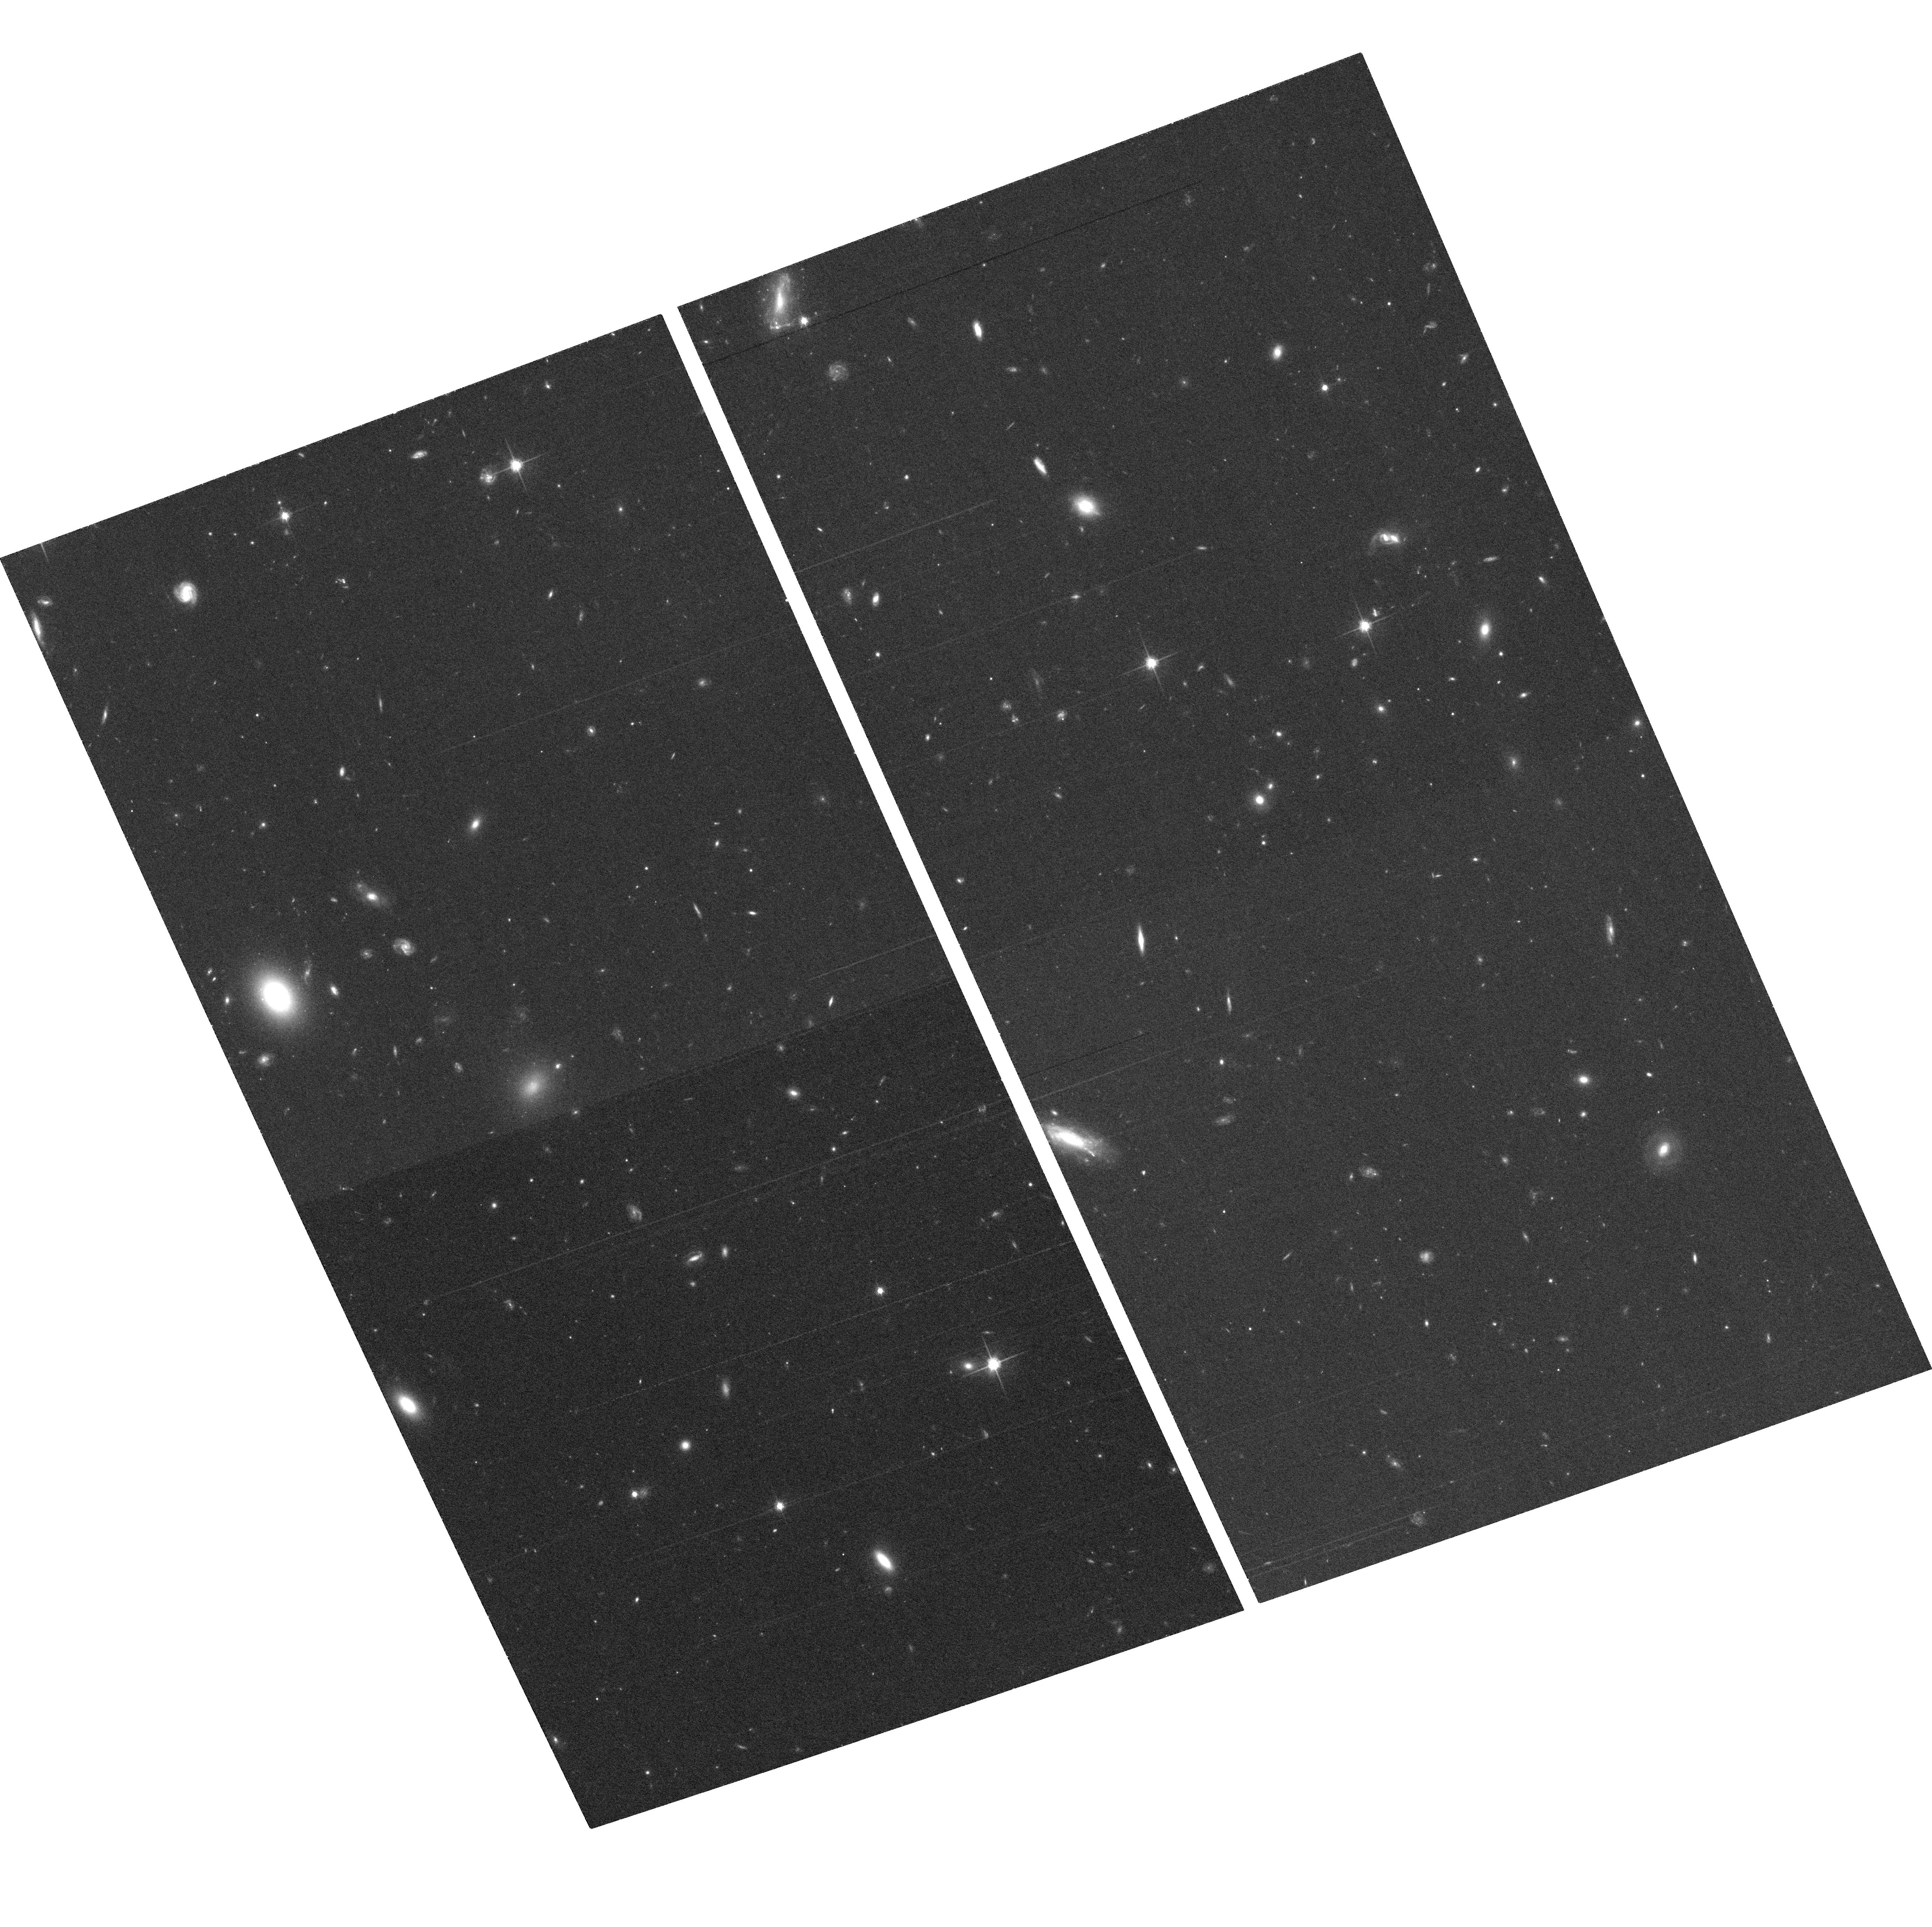
Target: field at RA 213.943°, Dec 11.495°. Instrument: ACS/WFC. Filter: F814W. Exposure: 41 min. Observation ID: hst_9896_04_acs_wfc_f814w_j8nw04

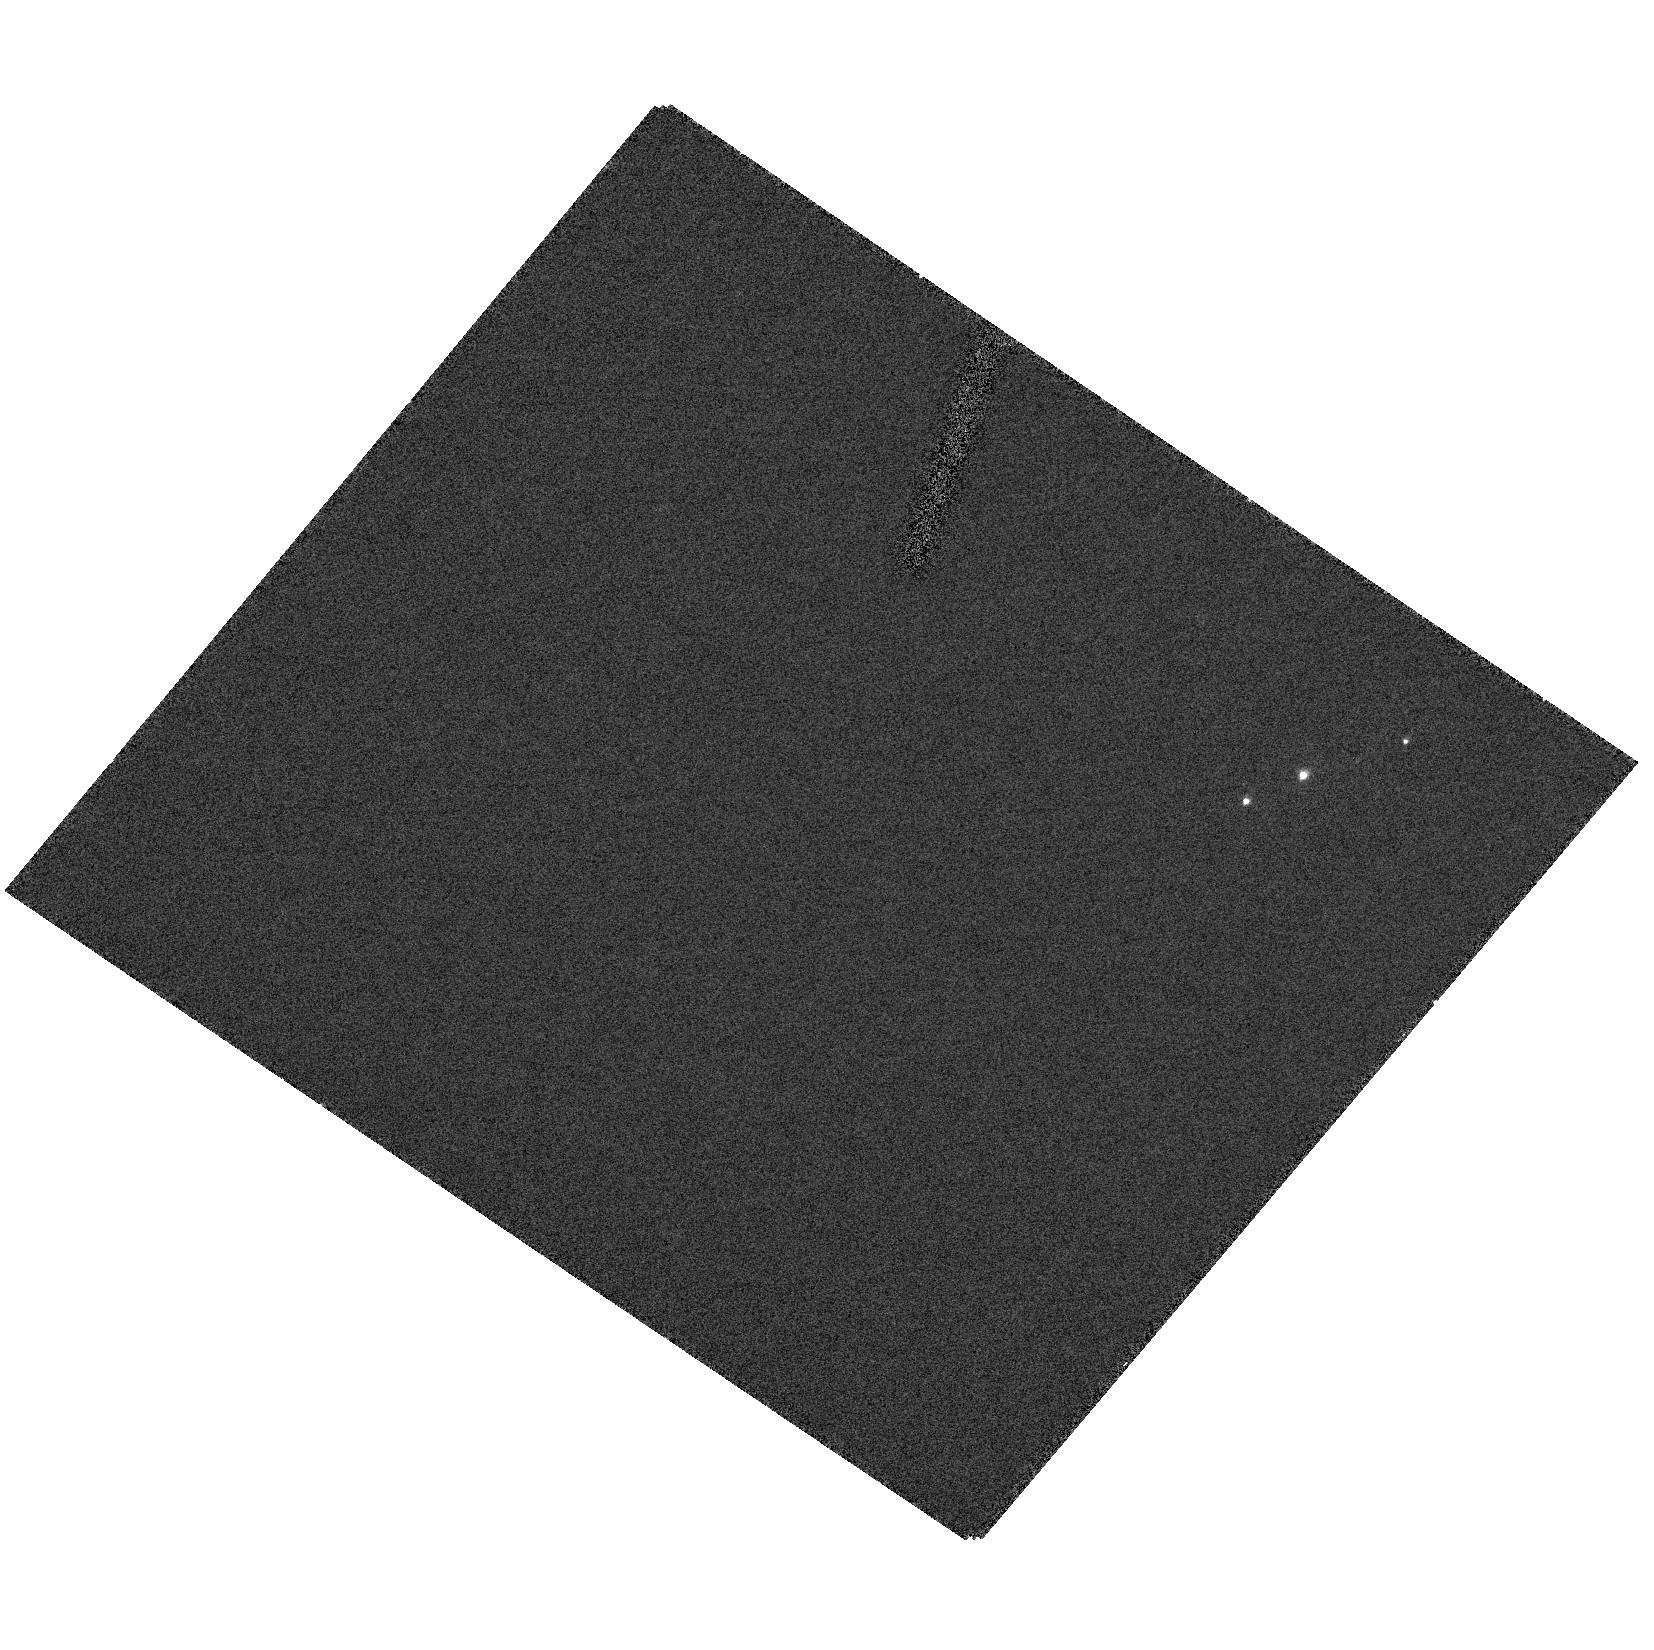
Target: SBS1520+530. Instrument: ACS/HRC. Filter: F330W. Exposure: 9 min. Observation ID: hst_9896_05_acs_hrc_f330w_j8nw05

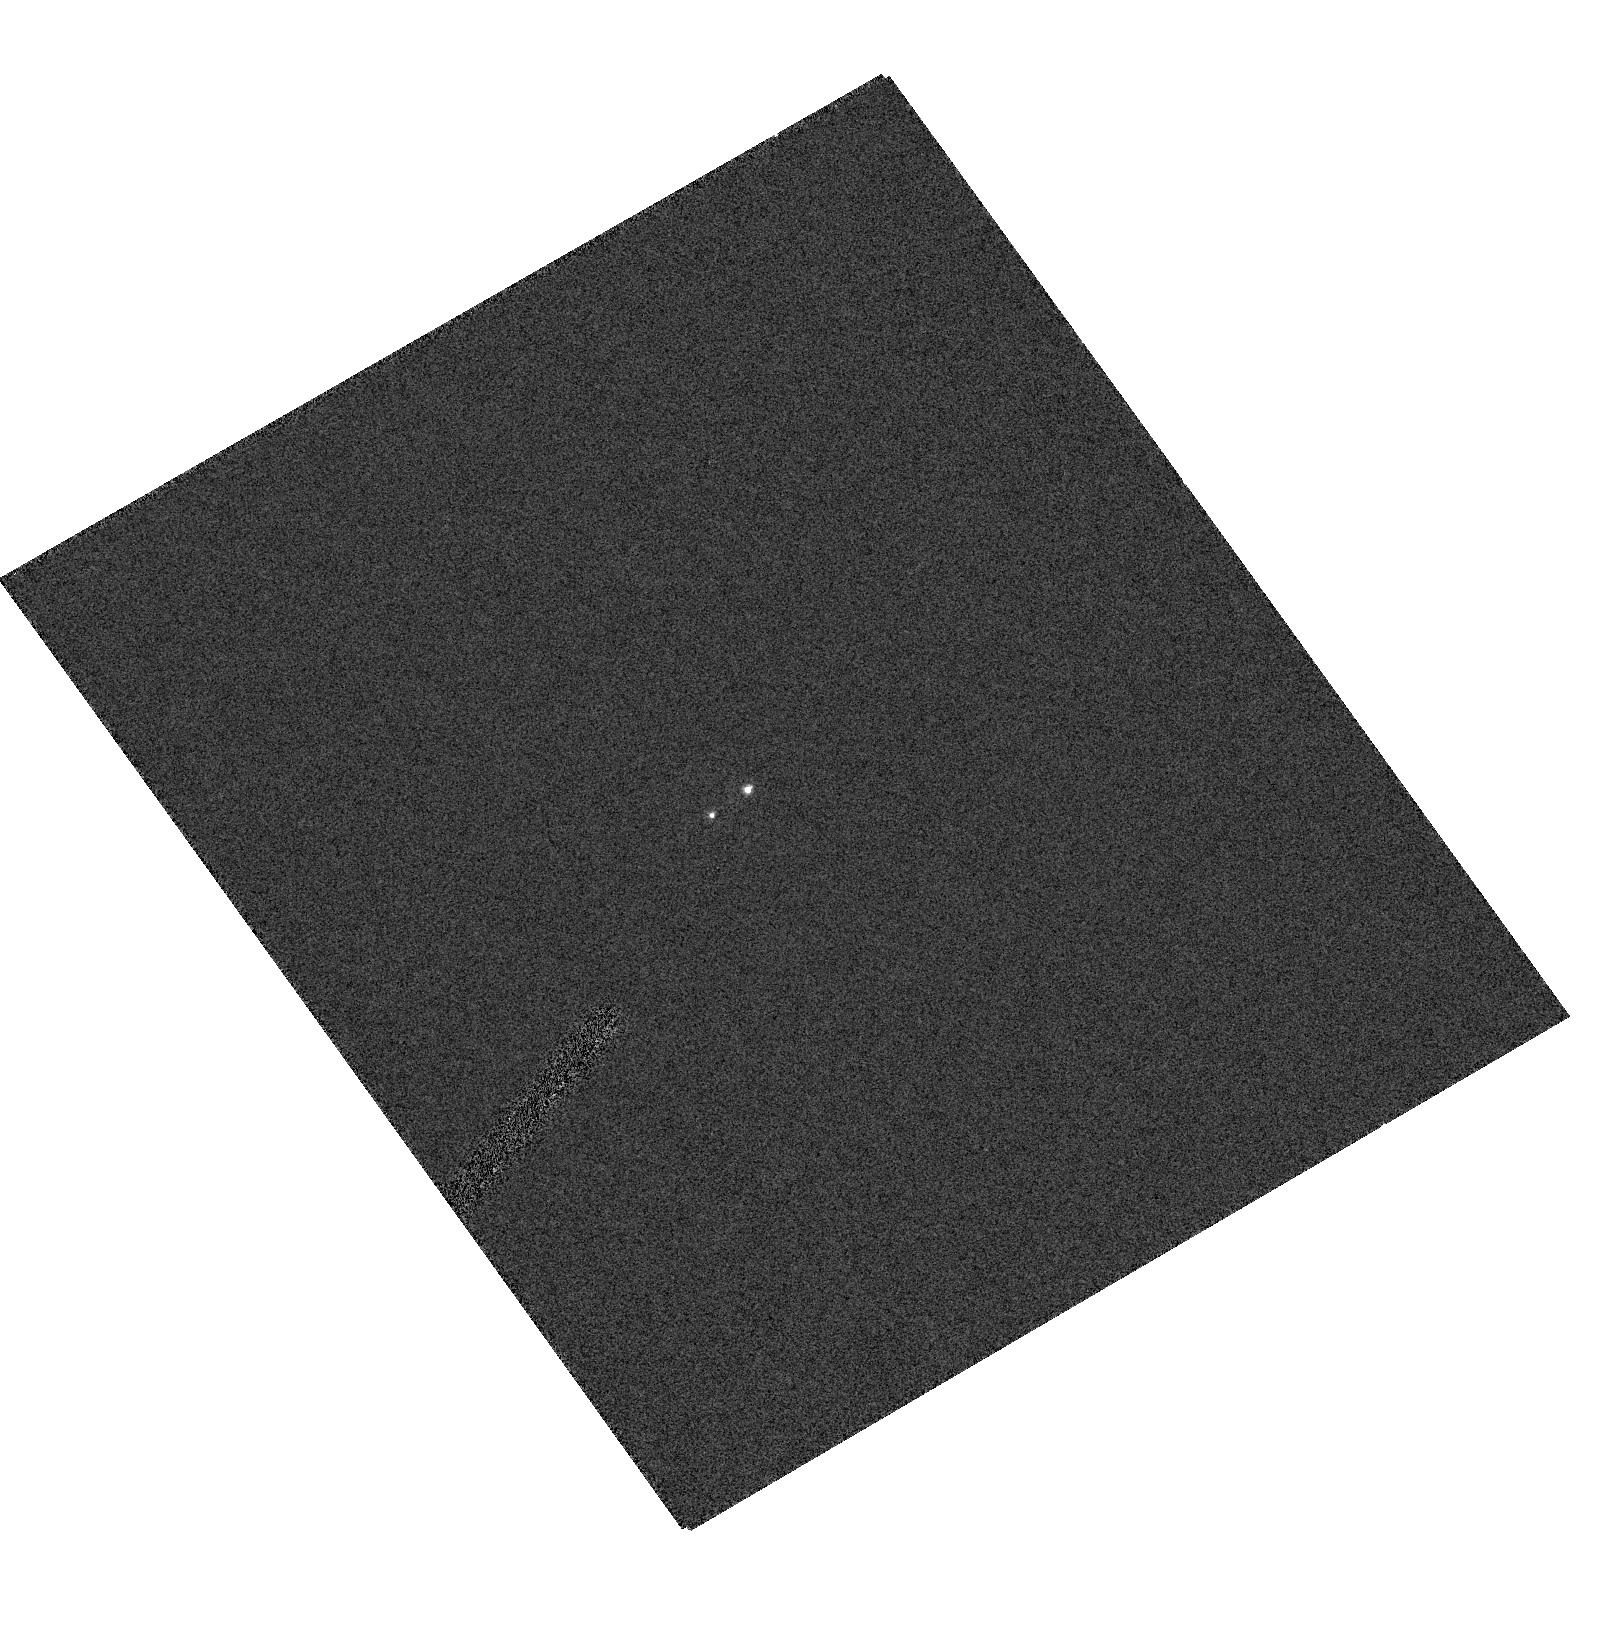
Target: FBQ0951+2635. Instrument: ACS/HRC. Filter: F250W. Exposure: 2 min. Observation ID: hst_9896_02_acs_hrc_f250w_j8nw02

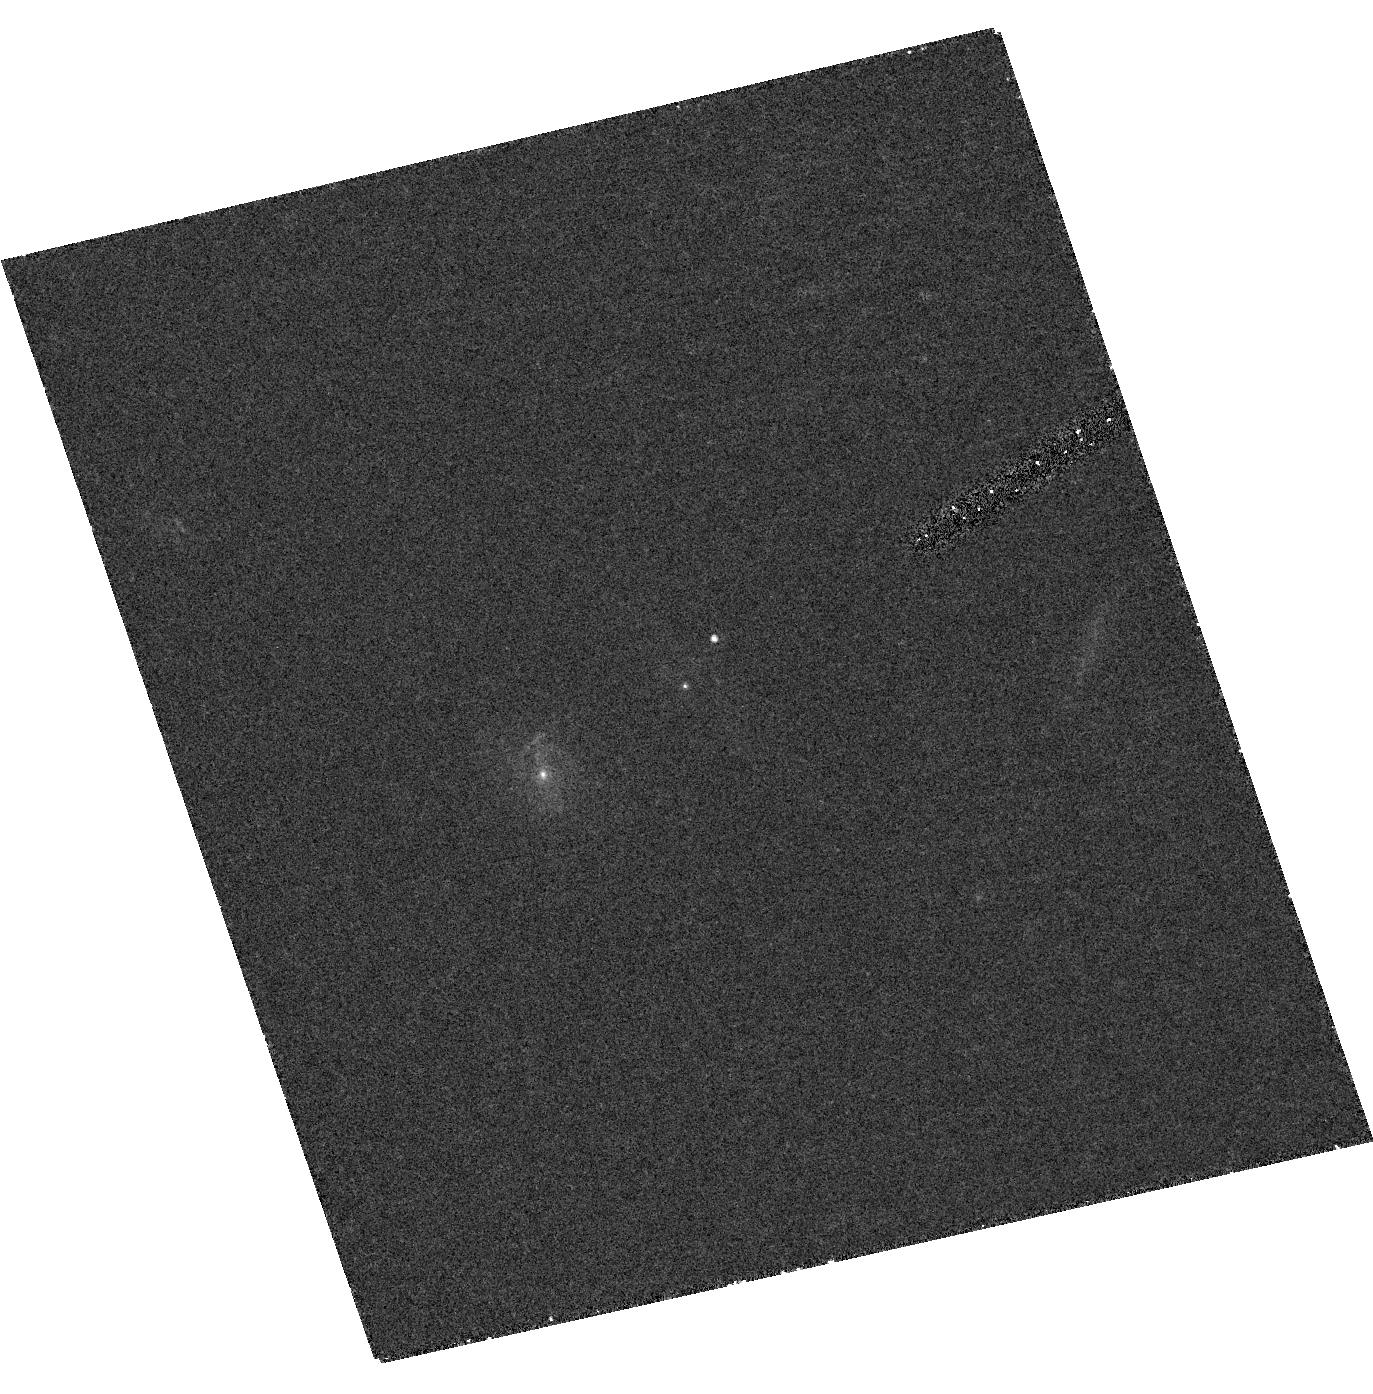
Target: B1600+434. Instrument: ACS/HRC. Filter: F555W. Exposure: 27 min. Observation ID: hst_9896_06_acs_hrc_f555w_j8nw06

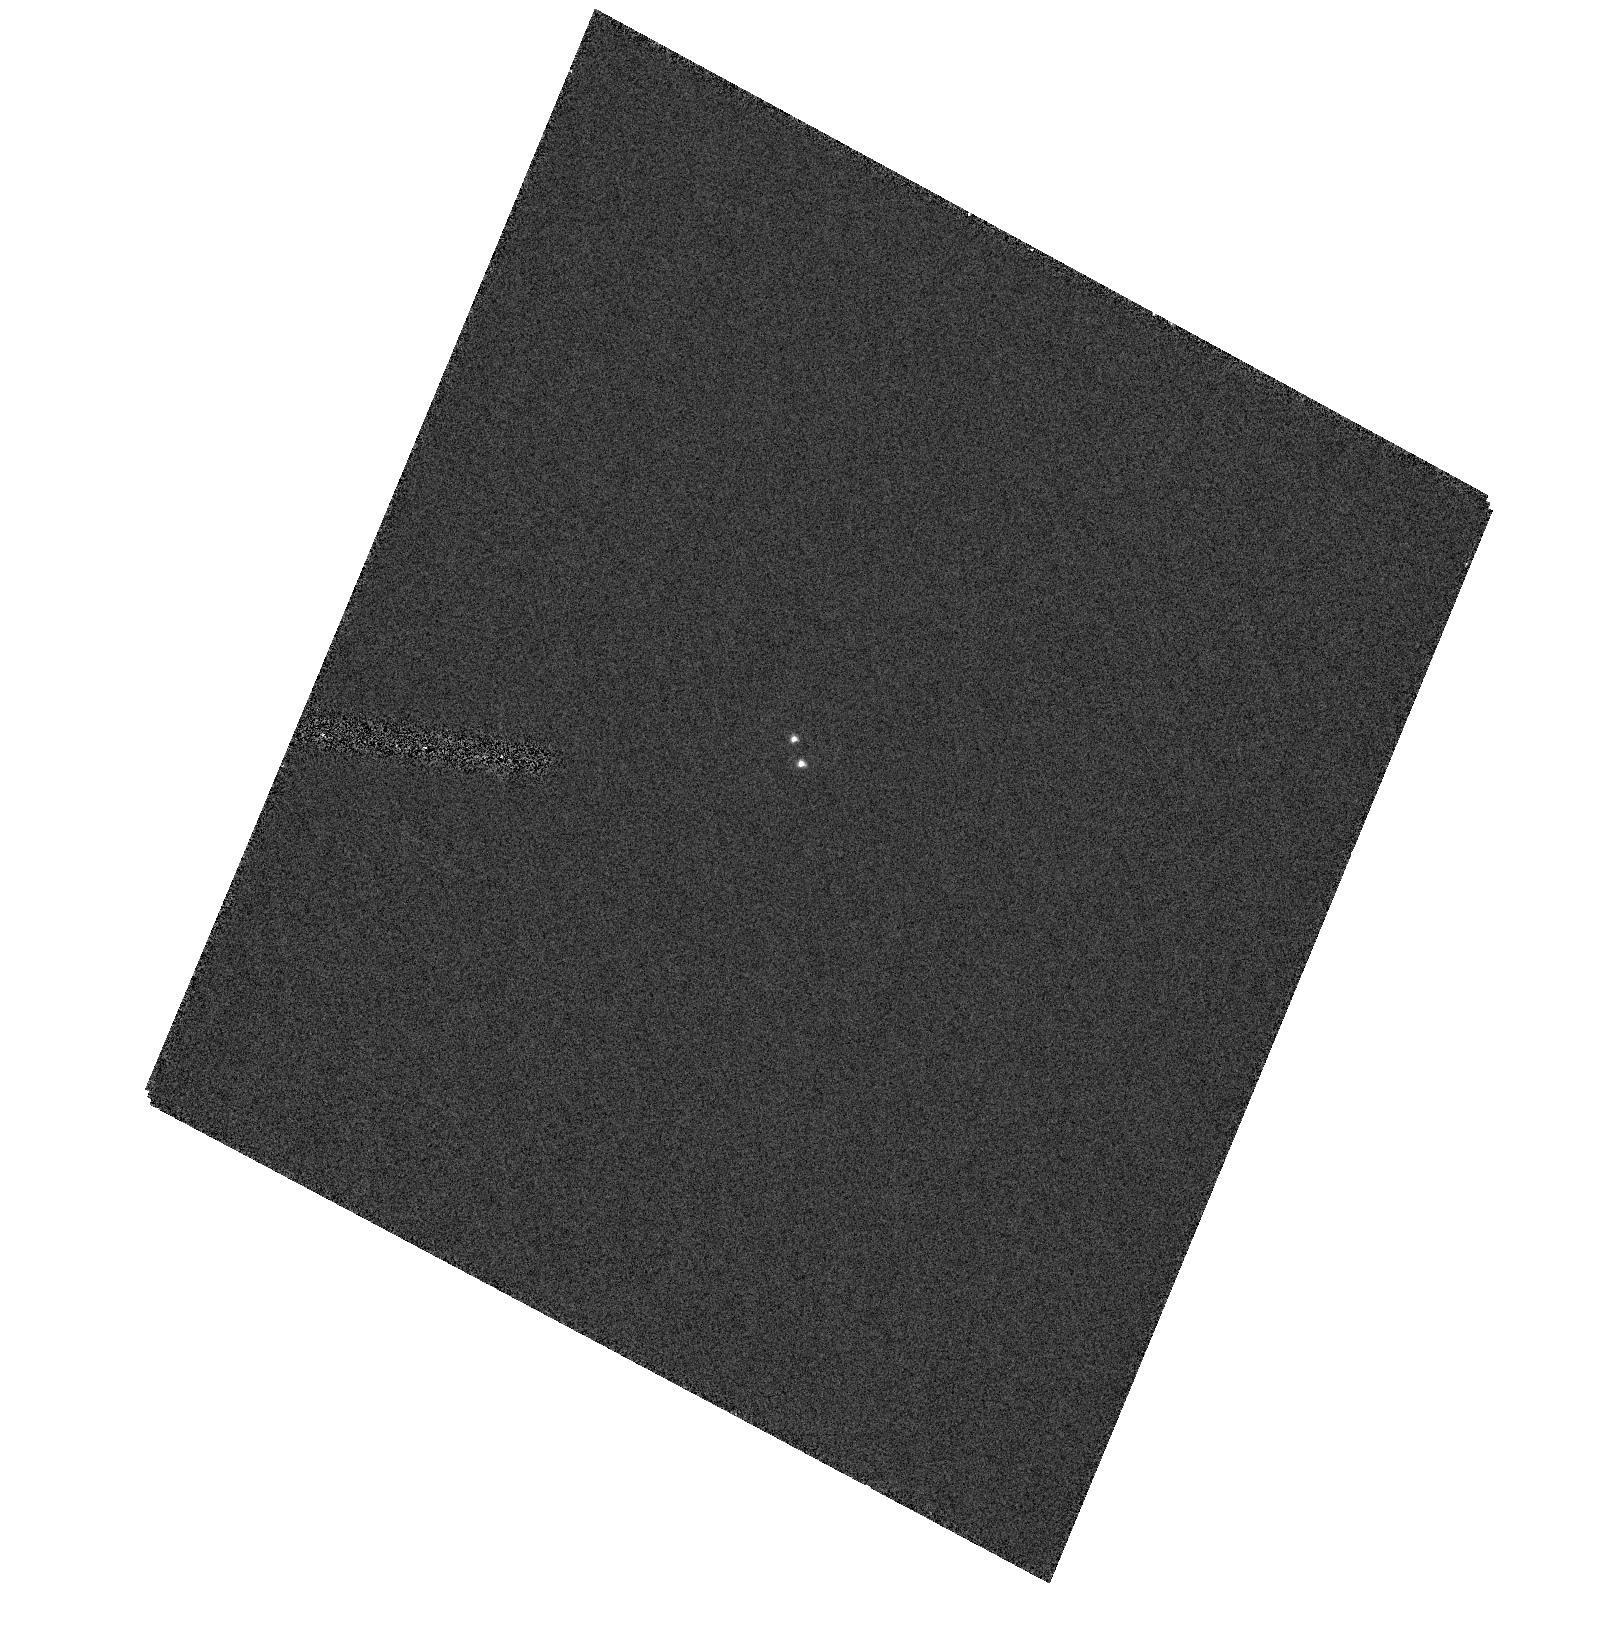
Target: HE0512-3329. Instrument: ACS/HRC. Filter: F250W. Exposure: 7 min. Observation ID: hst_9896_01_acs_hrc_f250w_j8nw01

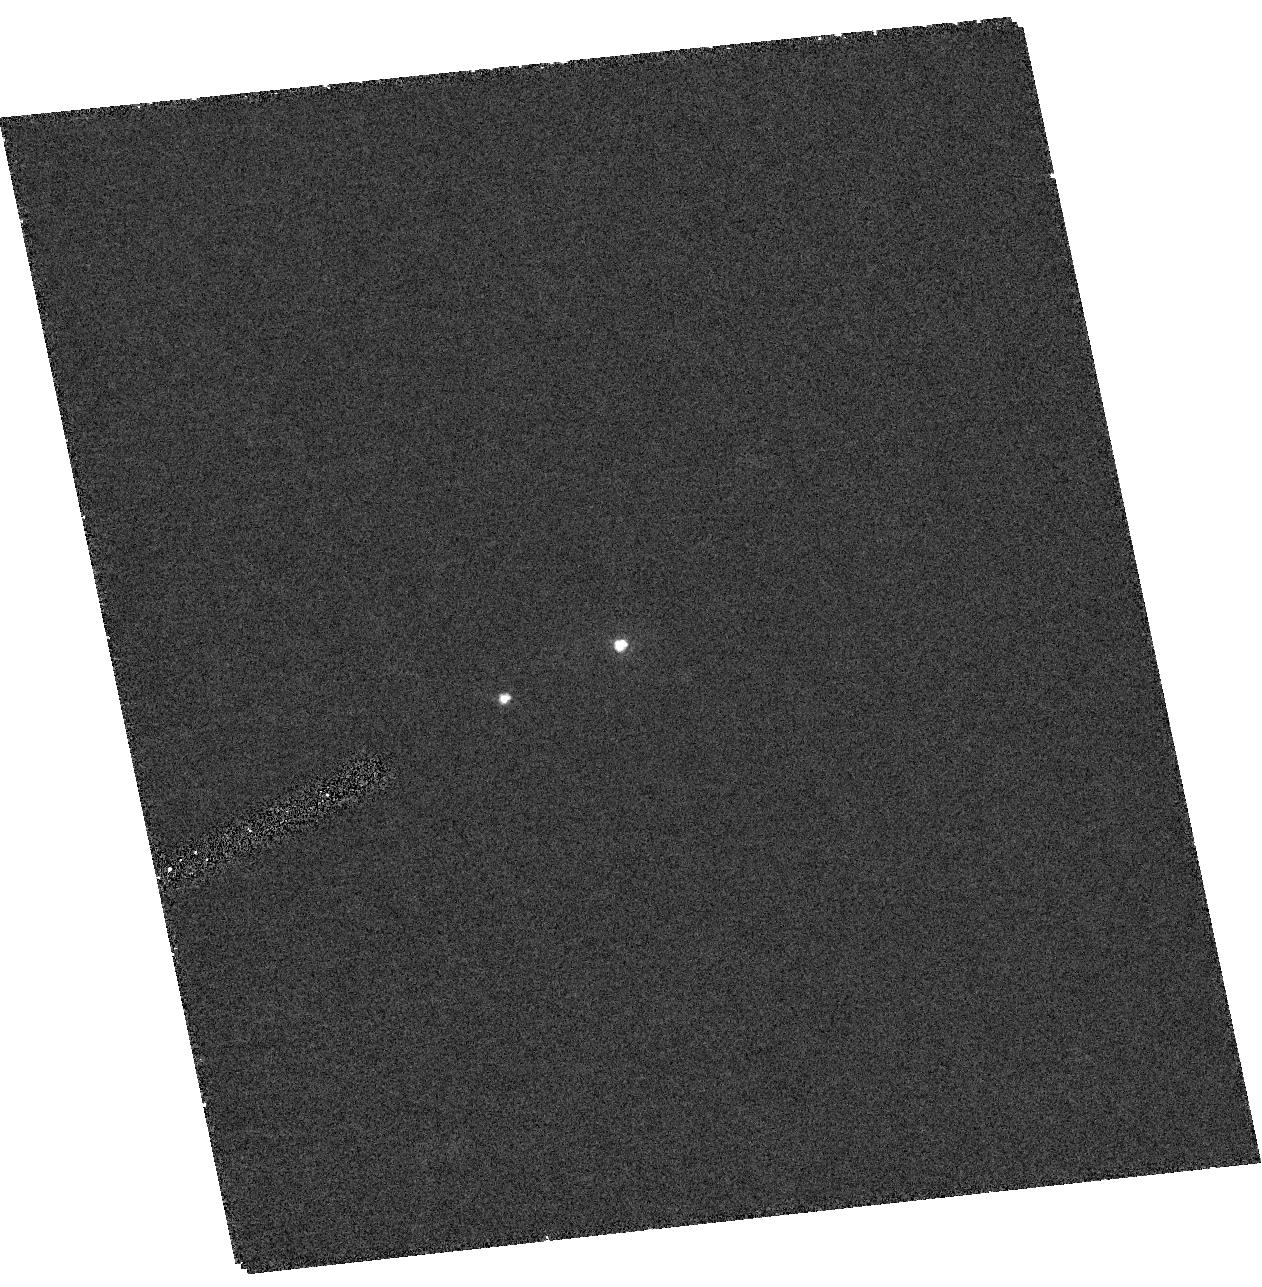
Target: HE1104-1805. Instrument: ACS/HRC. Filter: F250W. Exposure: 42 min. Observation ID: hst_9896_03_acs_hrc_f250w_j8nw03

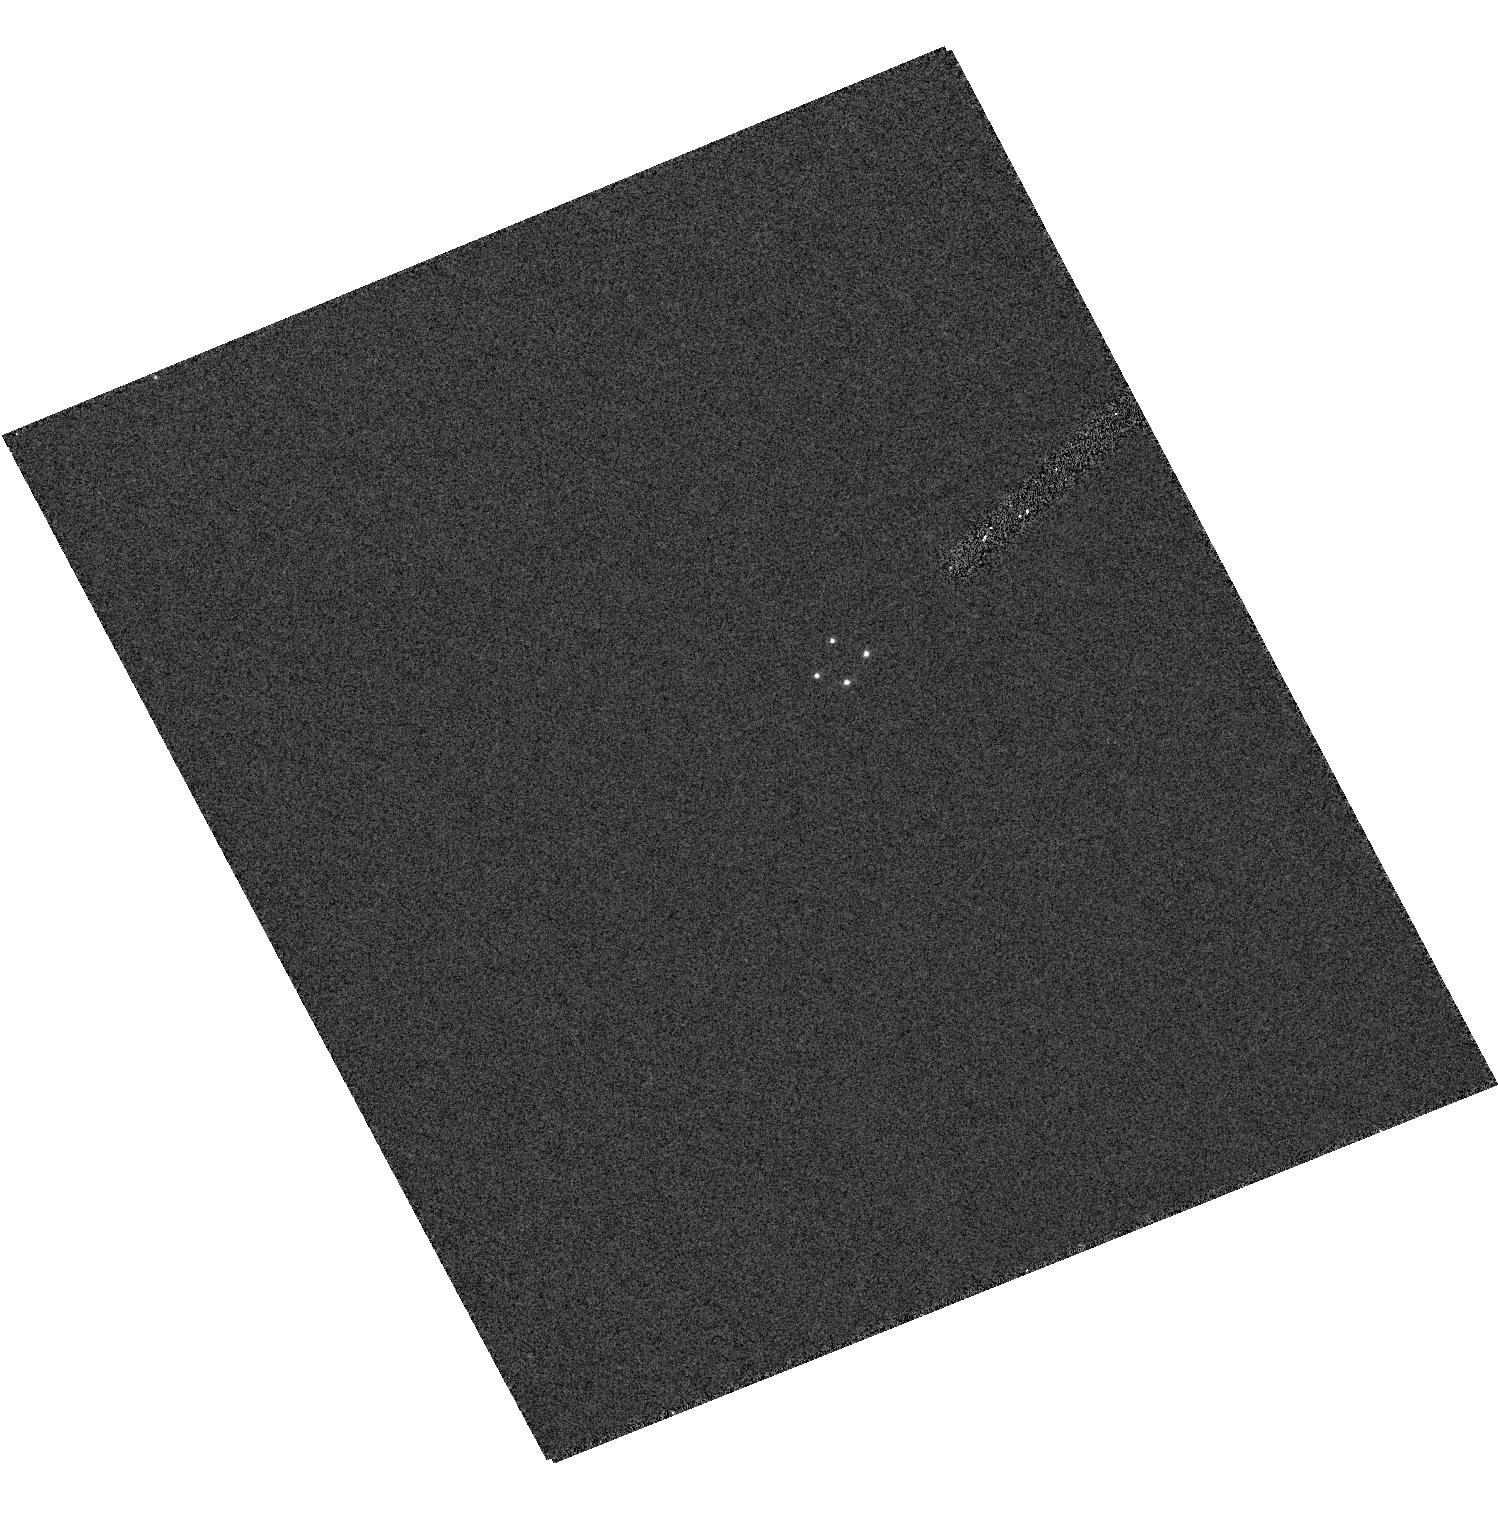
Target: H1413+117. Instrument: ACS/HRC. Filter: F330W. Exposure: 4 min. Observation ID: hst_9896_04_acs_hrc_f330w_j8nw04

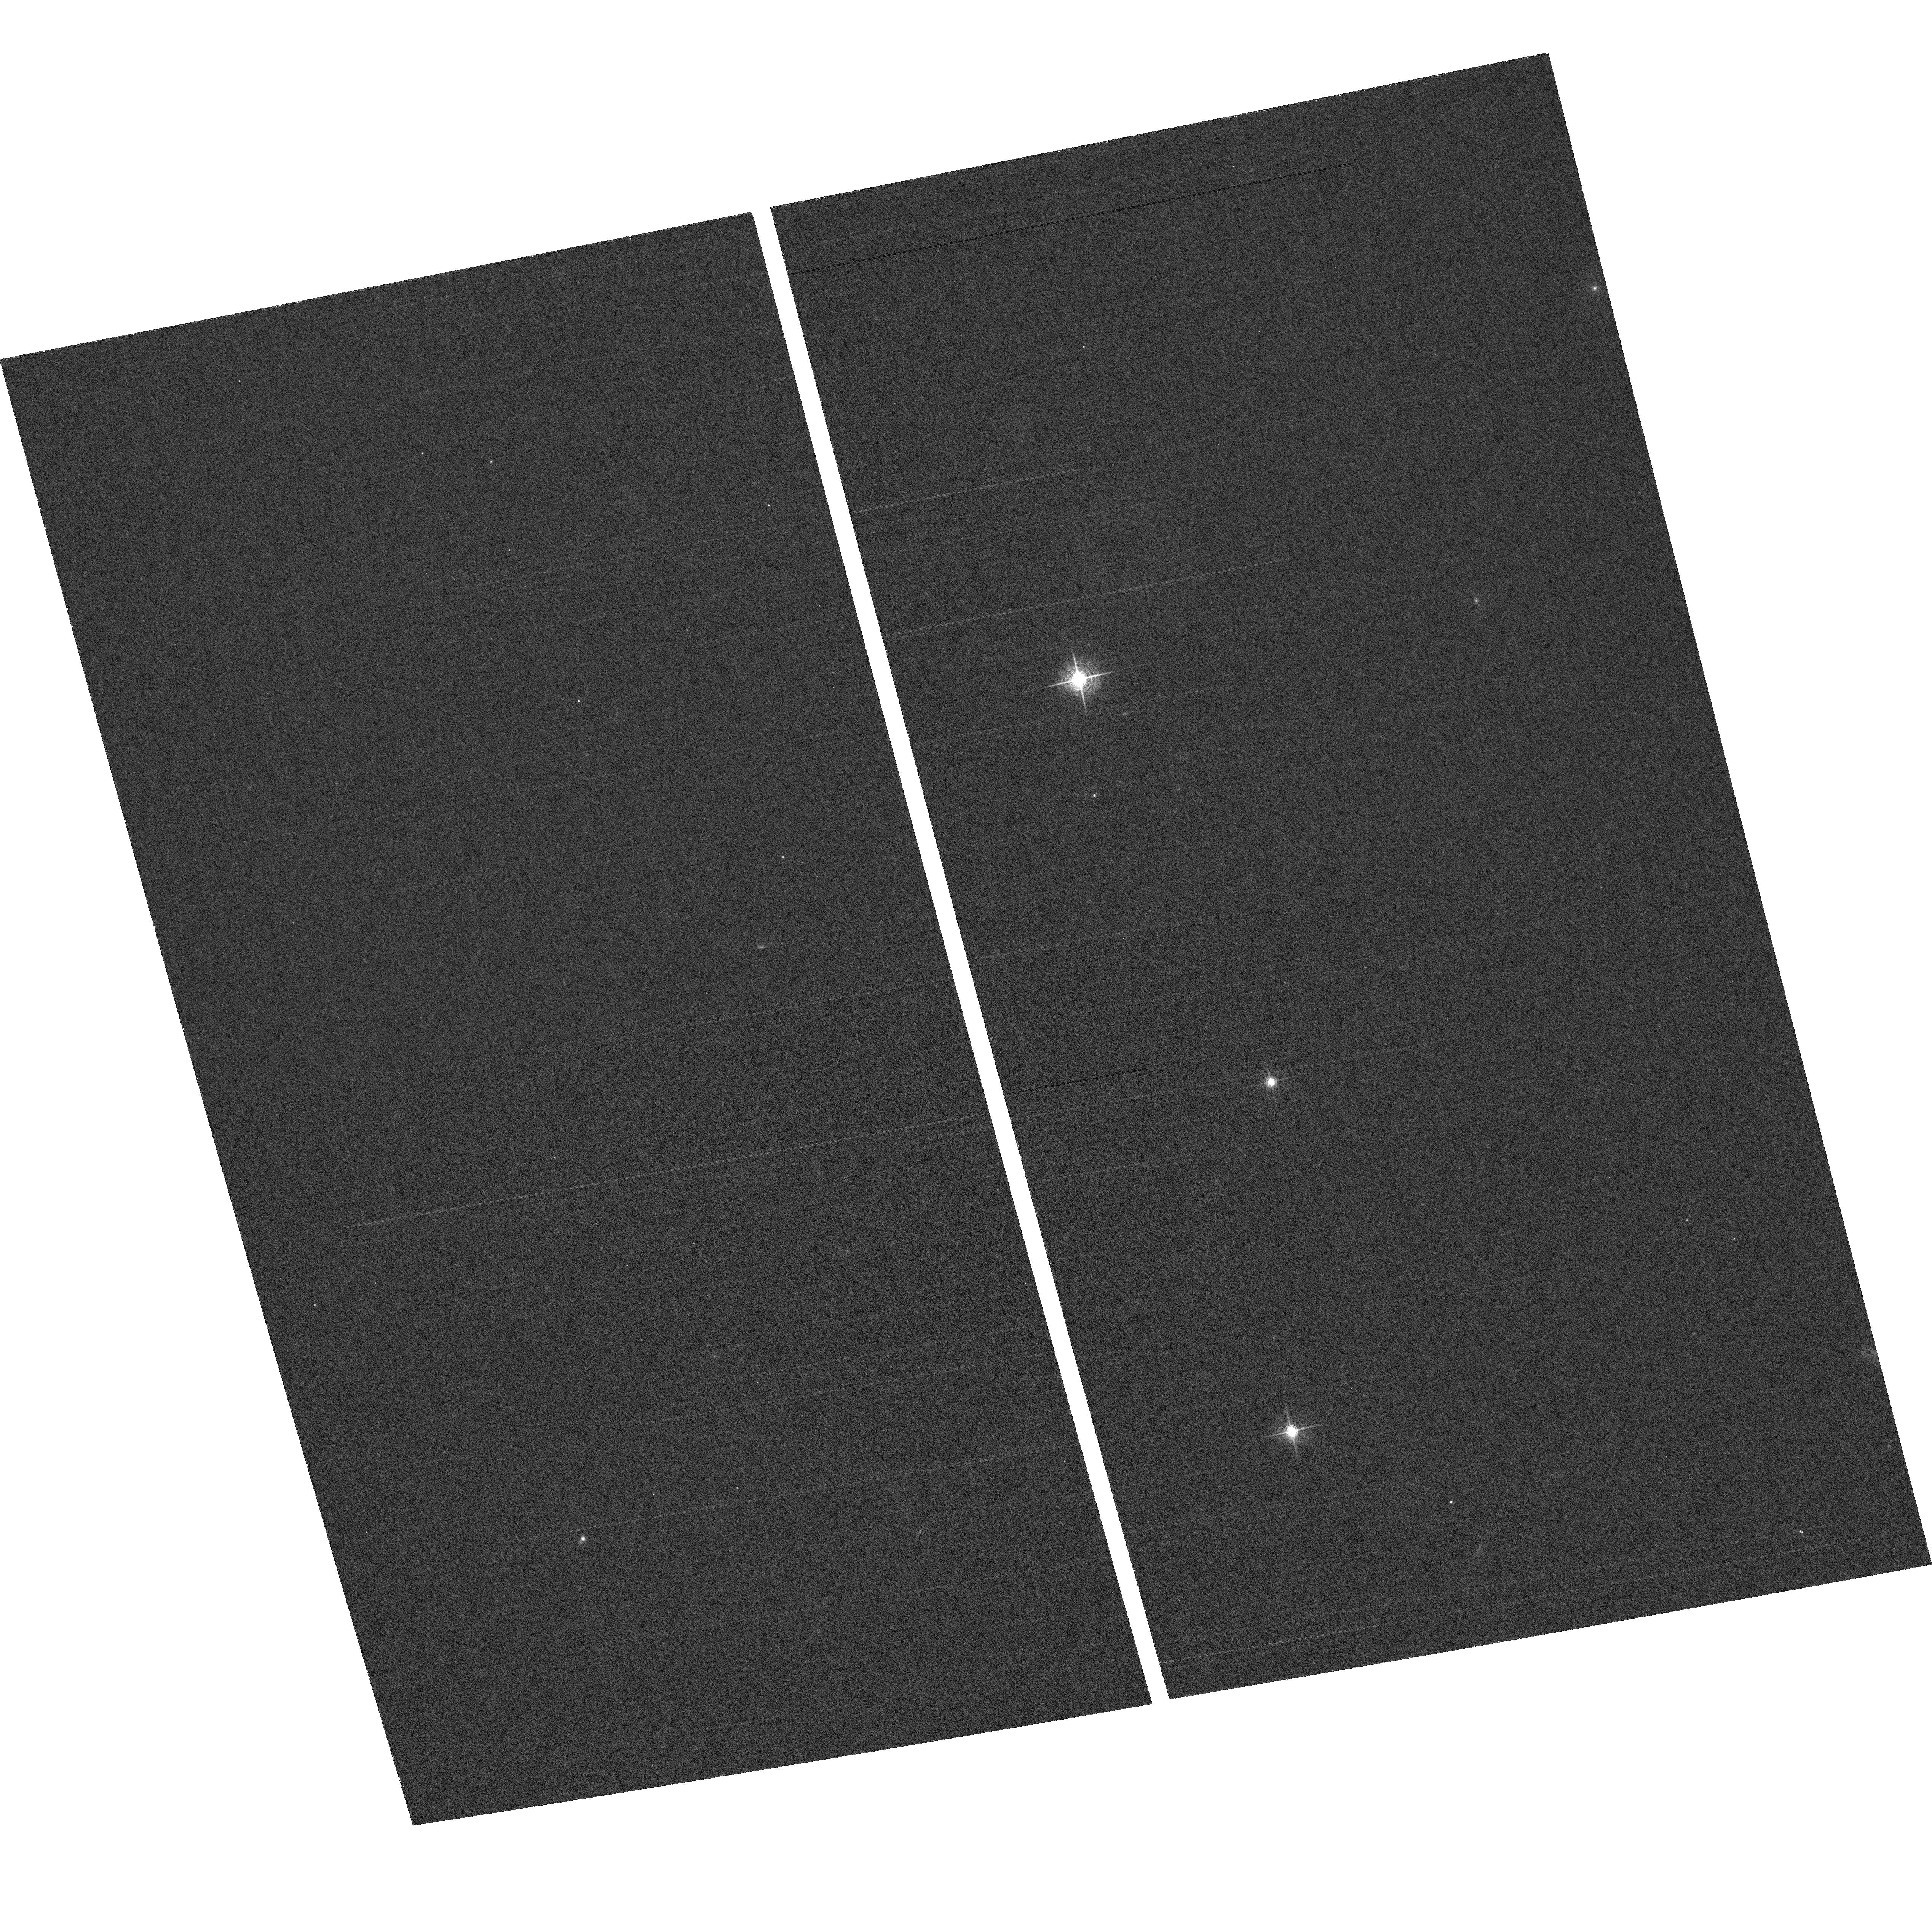
Target: field at RA 240.419°, Dec 43.280°. Instrument: ACS/WFC. Filter: F660N. Exposure: 1 h. Observation ID: hst_9896_06_acs_wfc_f660n_j8nw06

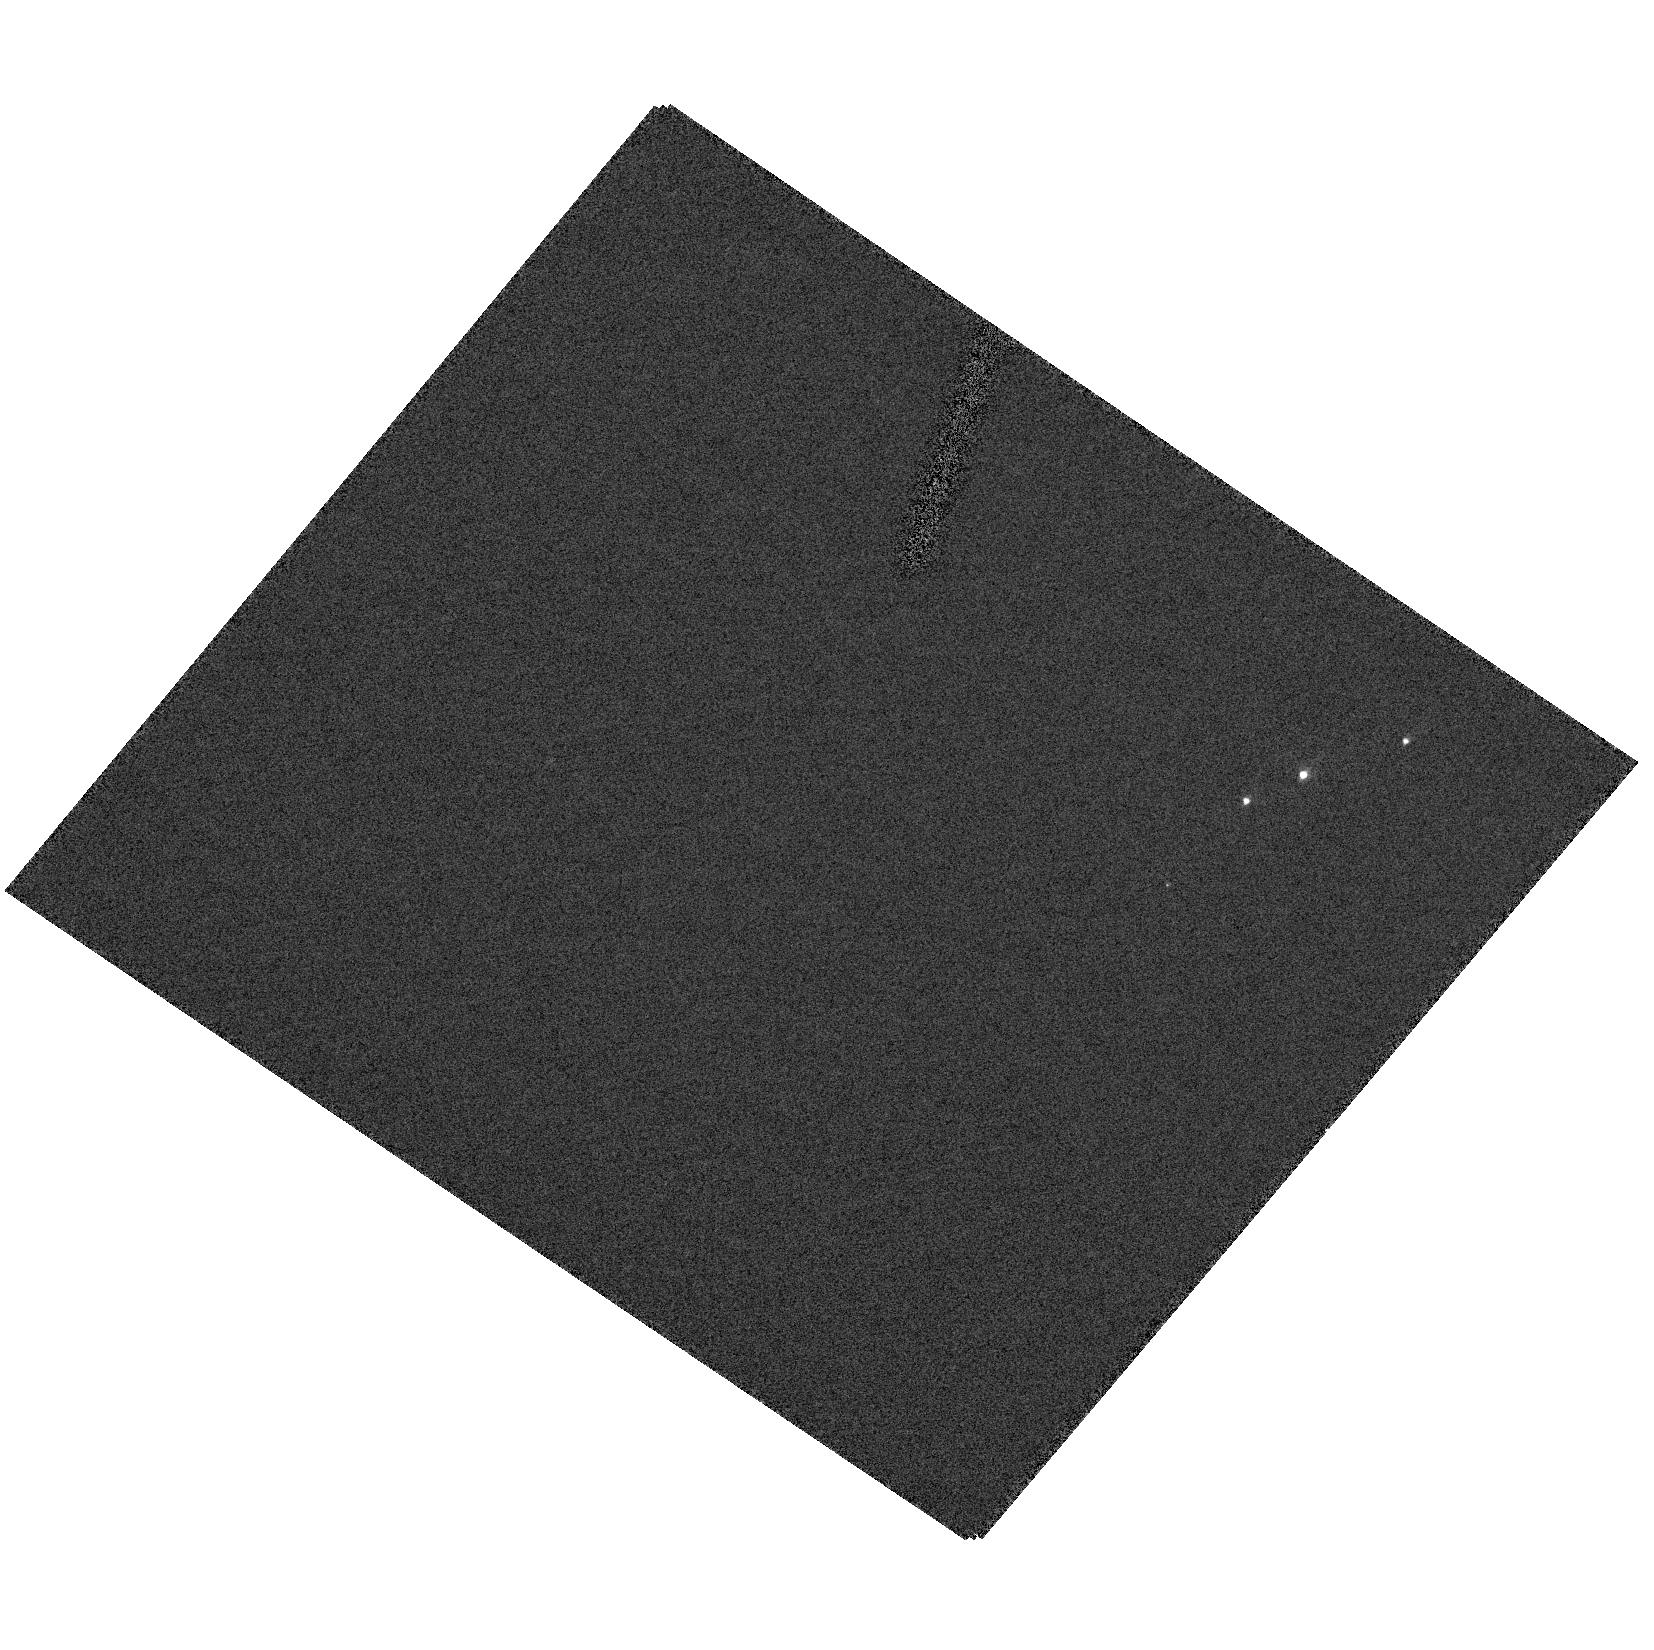
Target: SBS1520+530. Instrument: ACS/HRC. Filter: F435W. Exposure: 2 min. Observation ID: hst_9896_05_acs_hrc_f435w_j8nw05

A Survey of Extinction Curves to Redshift z=1 (PI: Munoz, Jose A.)

The effects of dust are crucial to the study of galaxies (through models of galaxy evolution and star formation rates/histories), cosmology (e.g., through its effects on SNe Ia fluxes), and the interpretation of gamma-ray burst afterglows. ?However, classical methods for obtaining precise extinction curves cannot be applied outside the Local Group. Recently, we demonstrated that gravitational lenses can be used to measure extinction curves at intermediate redshifts with high accuracy. We propose a survey of the extinction curves in 6 lens galaxies known to contain dust, to study the evolution of dust properties in galaxies out to z=1. ?We will obtain multi-wavelength photometry (6 filters from 8140 A to 2550 A) of each system to (1) construct non-parametric extinction curves which overlap the 2175 A feature, (2) measure R(V) to a 2-sigma accuracy better than 0.5 for parametric models of Galactic dust, and (3) discriminate between Galactic and SMC extinction curves to better than 2-sigma accuracy. The compact angular size of the lens systems (1-2 arcsec) and the need for near-UV images means that HST is required to make the measurements.